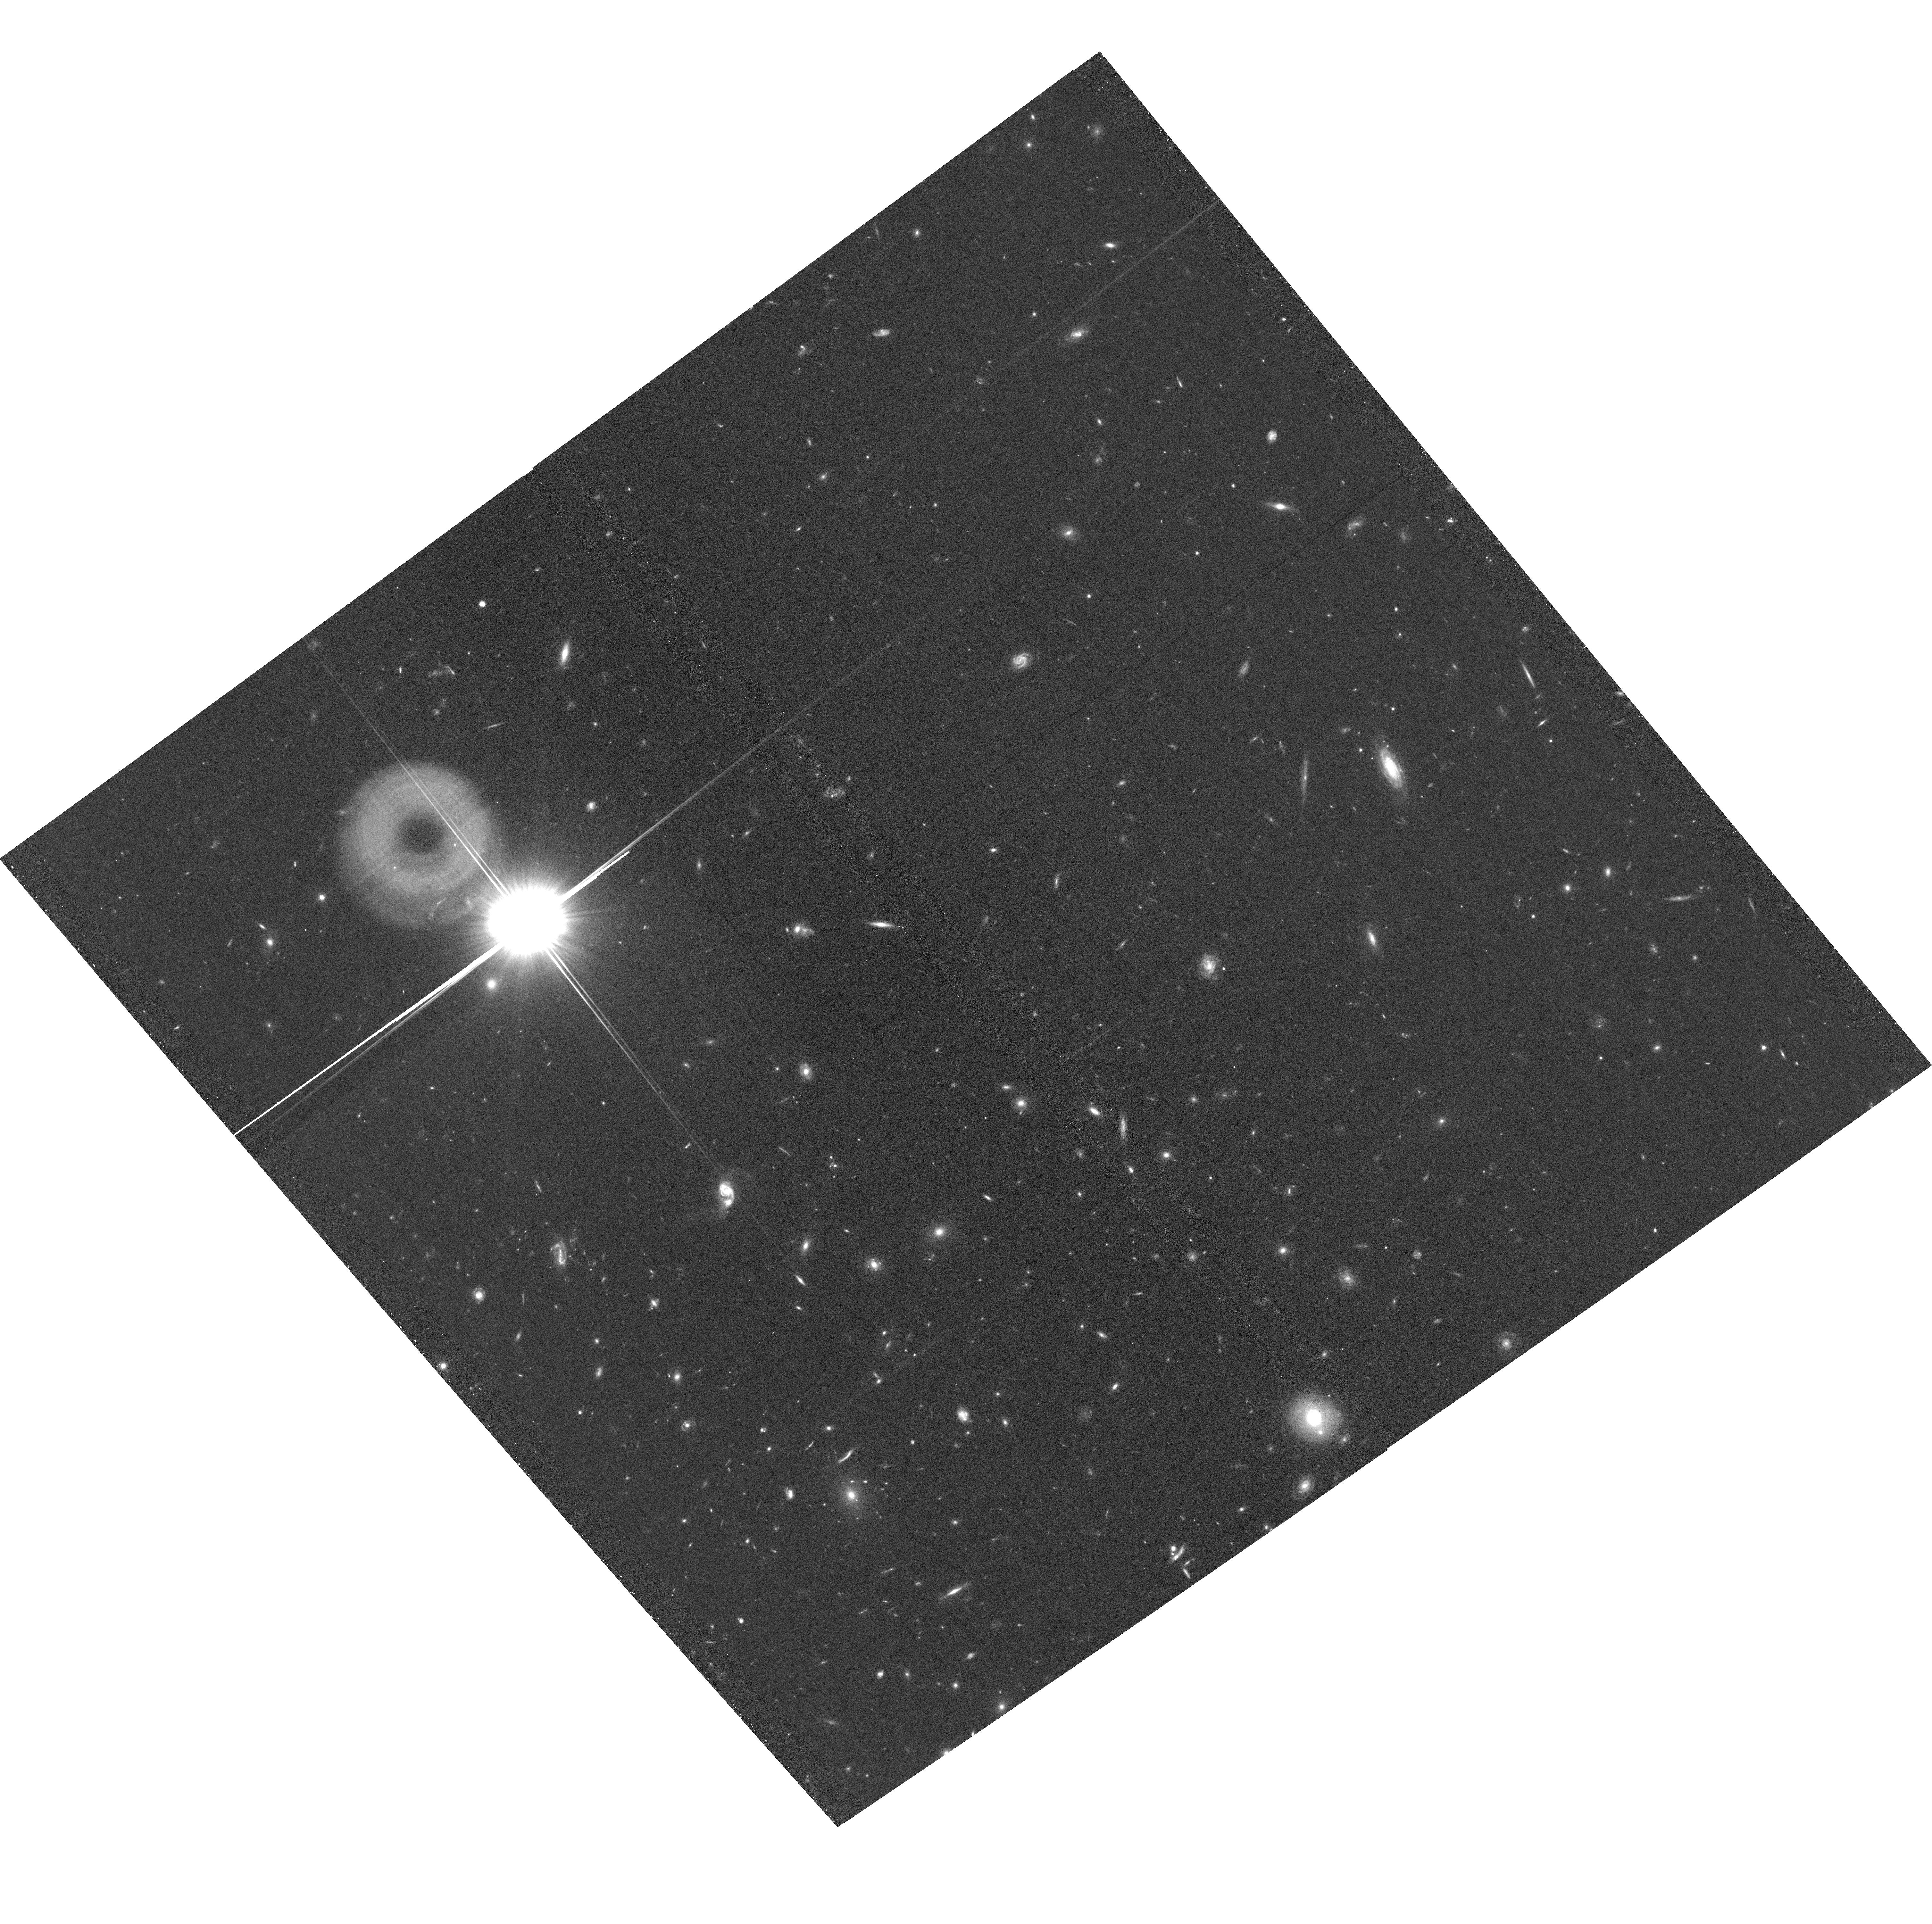
Target: field at RA 177.401°, Dec 22.448°. Instrument: ACS/WFC. Filter: F606W. Exposure: 33 min. Observation ID: hst_15308_02_acs_wfc_f606w_jdgs02

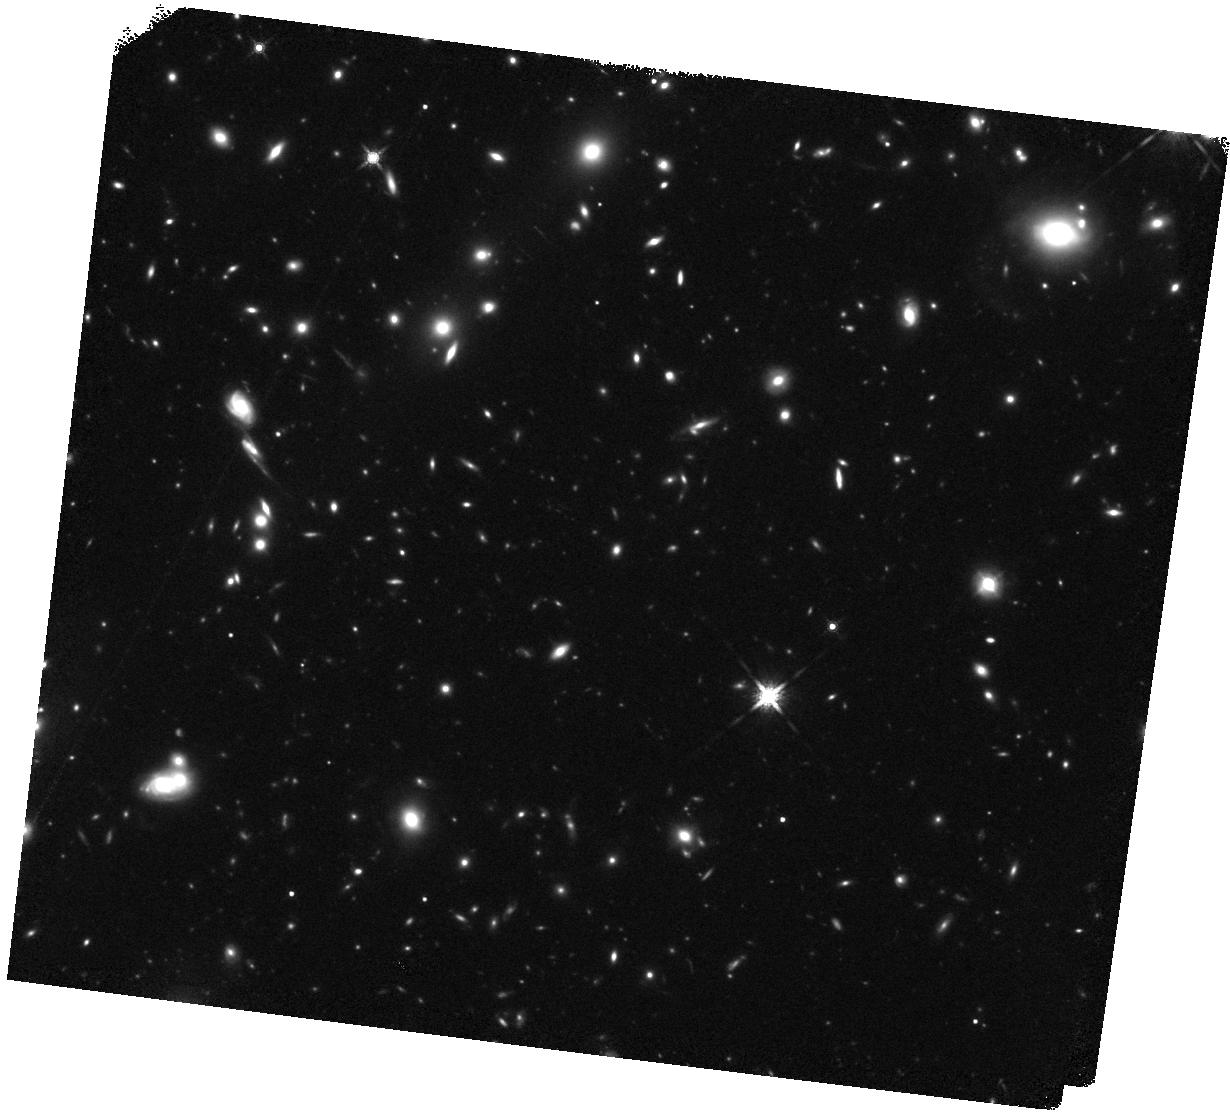
Target: MACSJ1149.5+2223-BRIDGE1. Instrument: WFC3/IR. Filter: F160W. Exposure: 40 min. Observation ID: hst_15308_01_wfc3_ir_f160w_idgs01

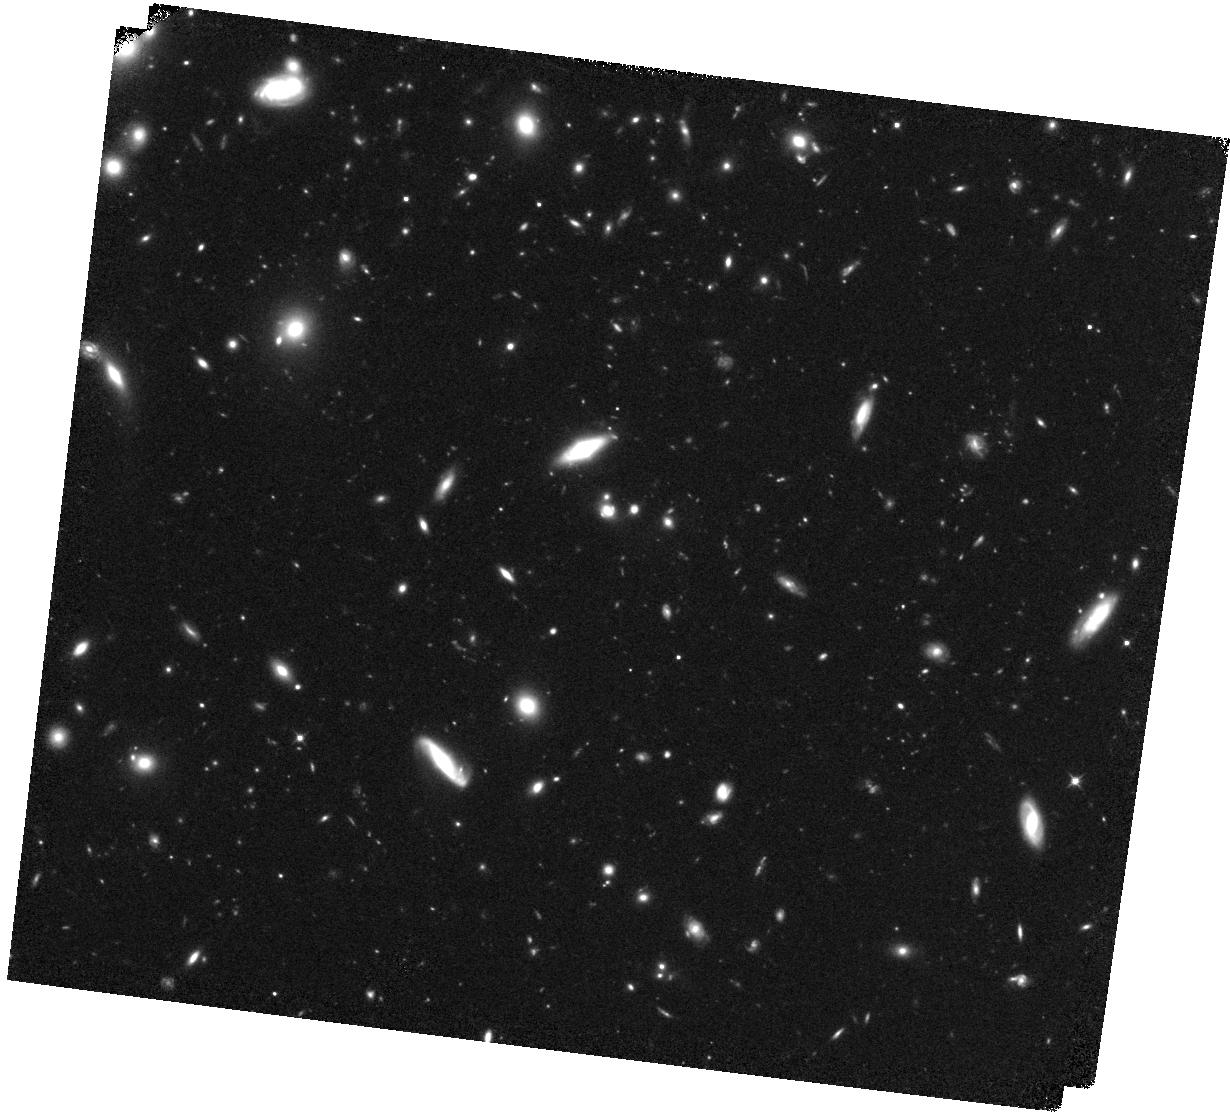
Target: MACSJ1149.5+2223-BRIDGE2. Instrument: WFC3/IR. Filter: F105W. Exposure: 40 min. Observation ID: hst_15308_02_wfc3_ir_f105w_idgs02

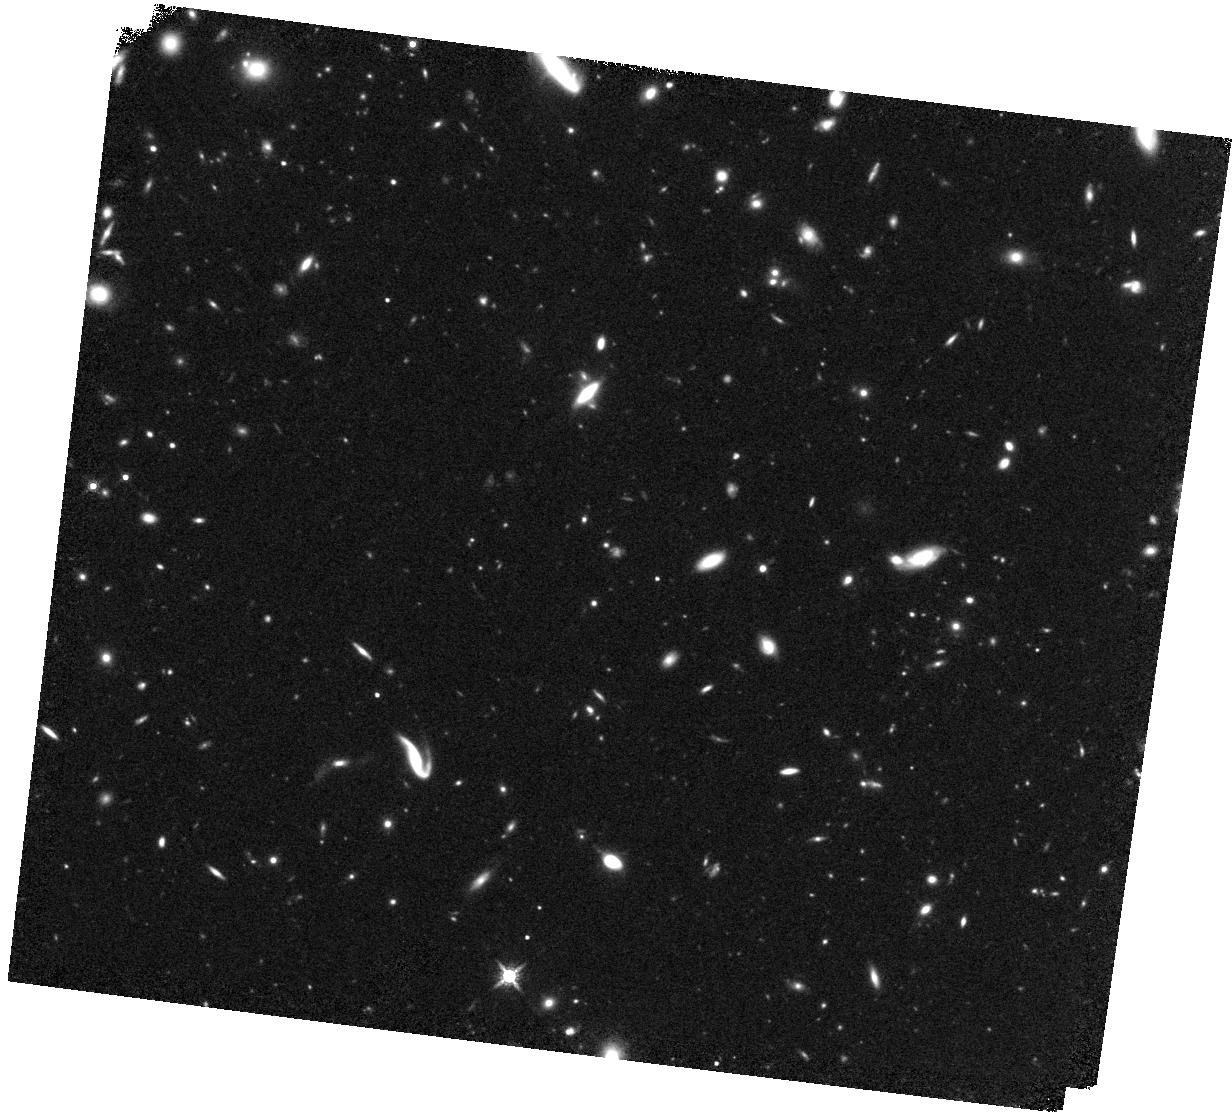
Target: MACSJ1149.5+2223-BRIDGE3. Instrument: WFC3/IR. Filter: F160W. Exposure: 40 min. Observation ID: hst_15308_03_wfc3_ir_f160w_idgs03

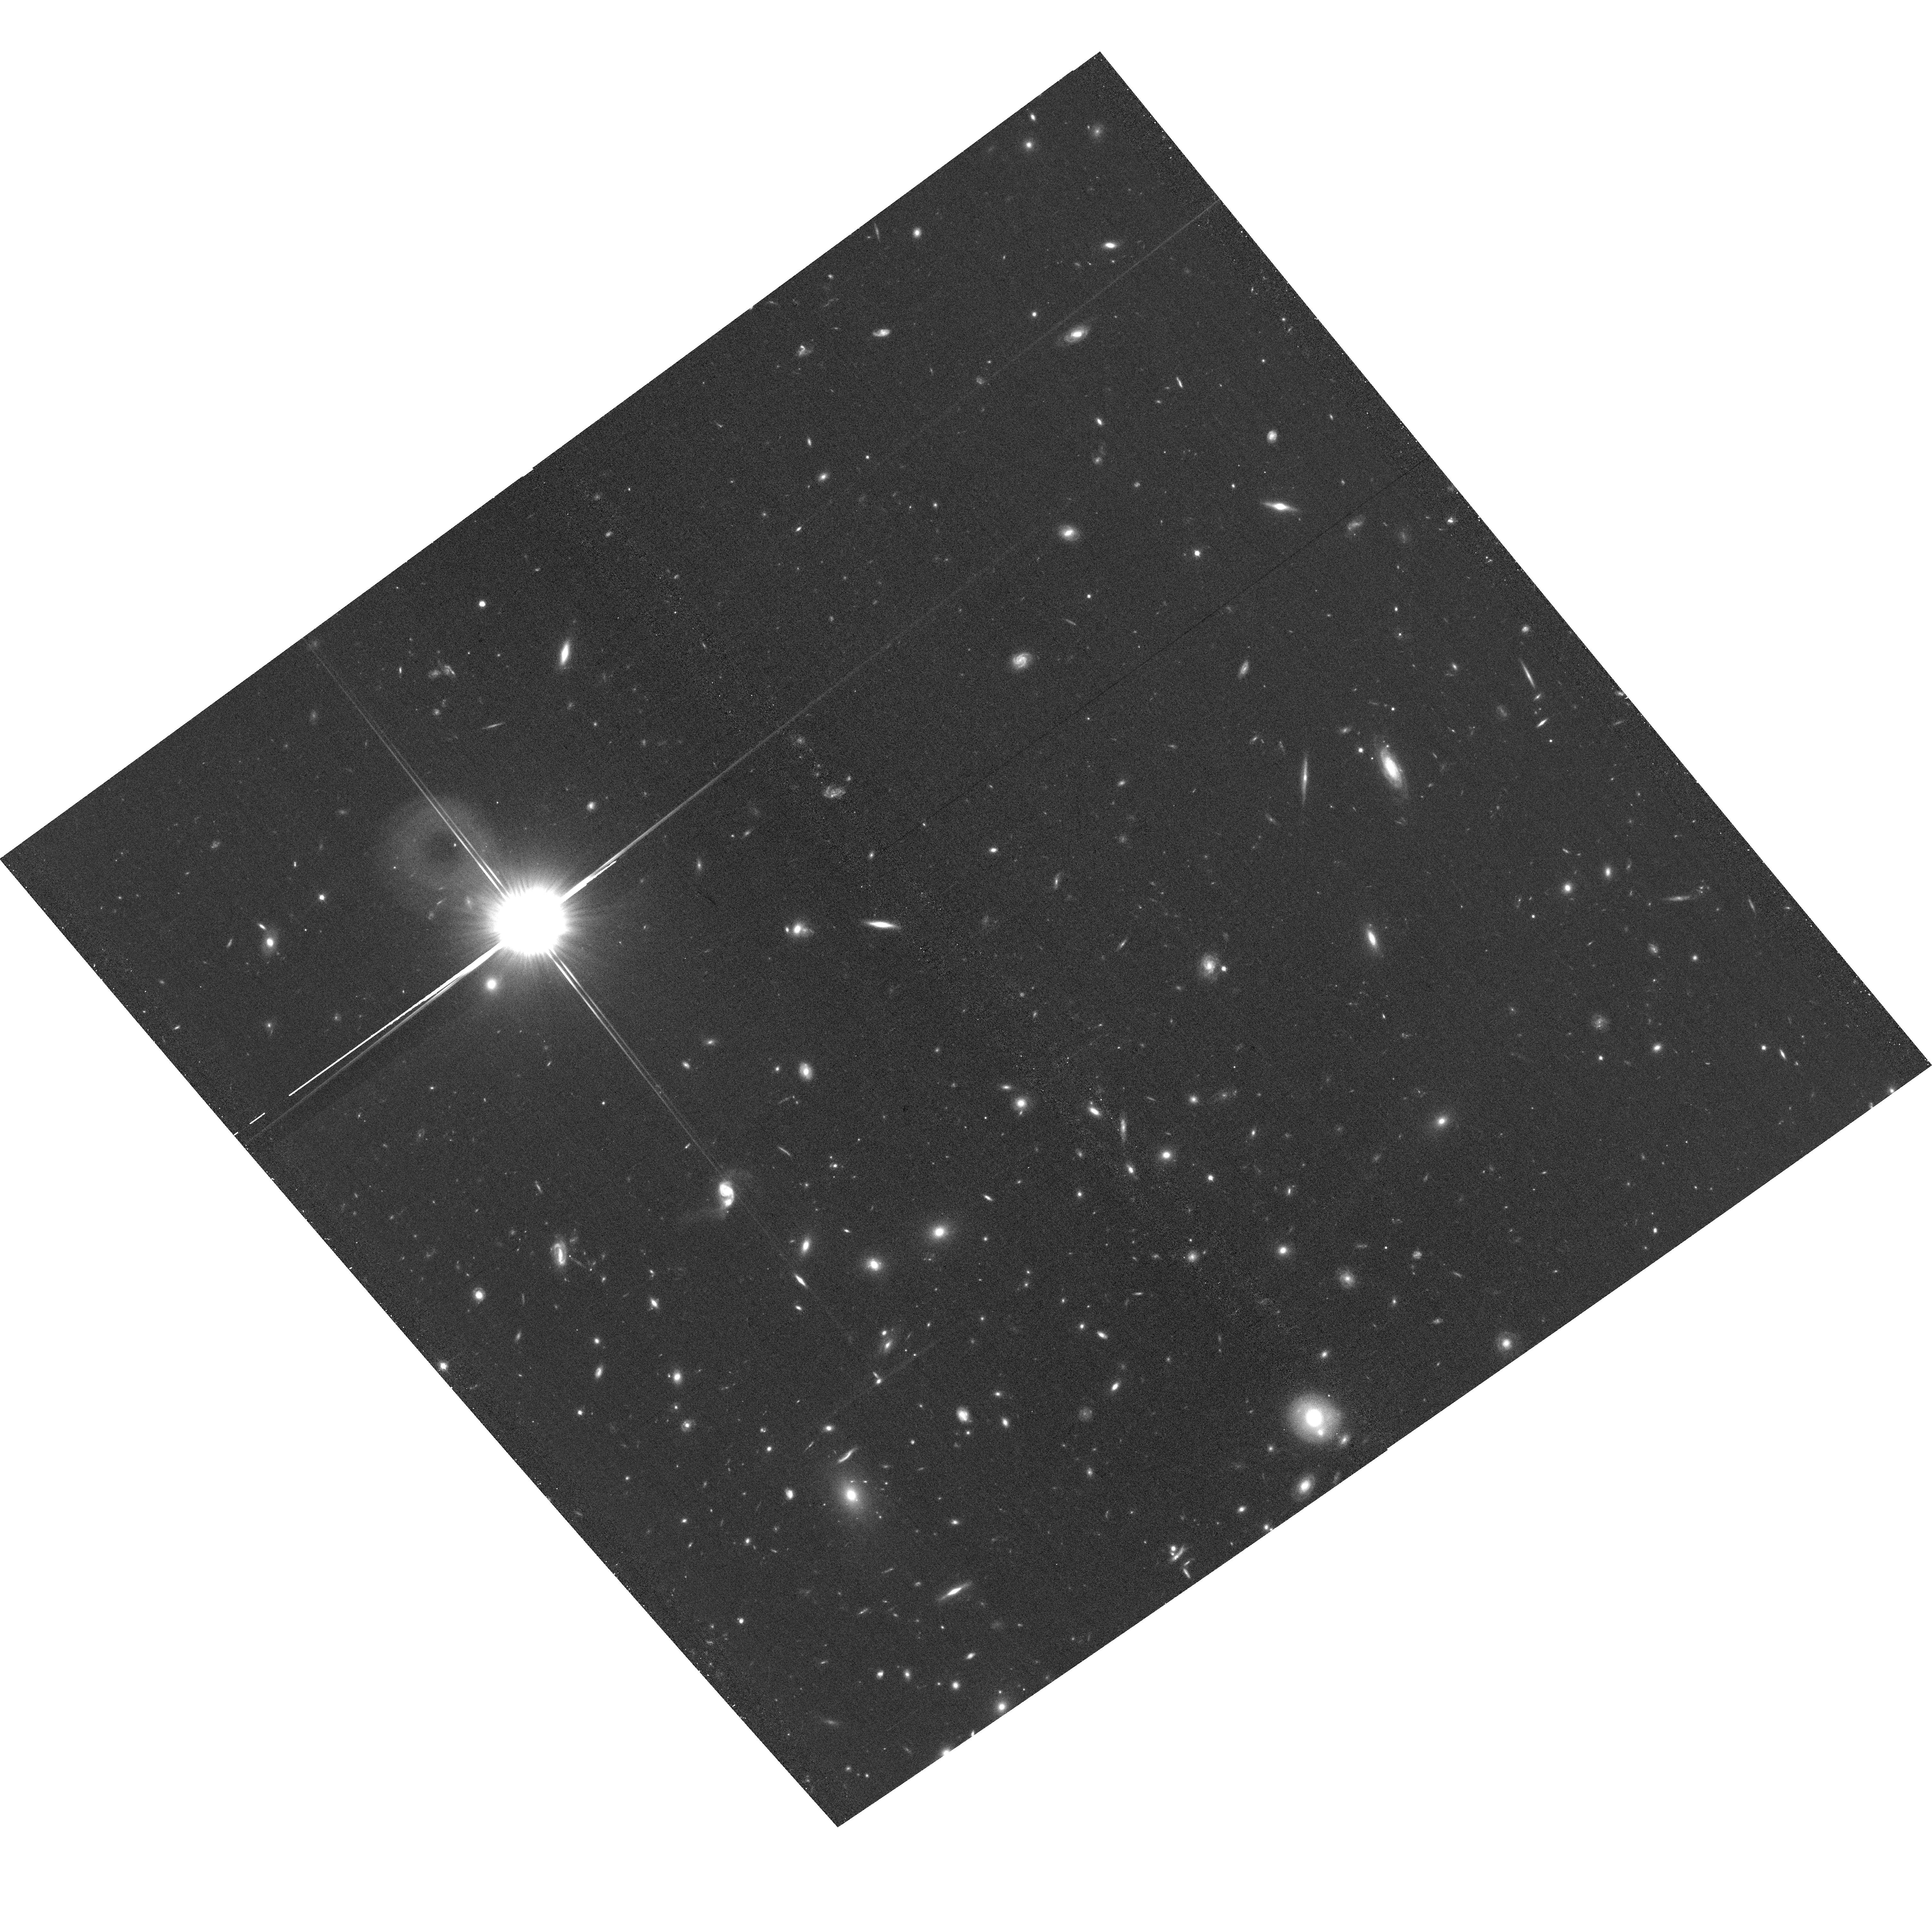
Target: field at RA 177.400°, Dec 22.448°. Instrument: ACS/WFC. Filter: F814W. Exposure: 32 min. Observation ID: hst_15308_02_acs_wfc_f814w_jdgs02

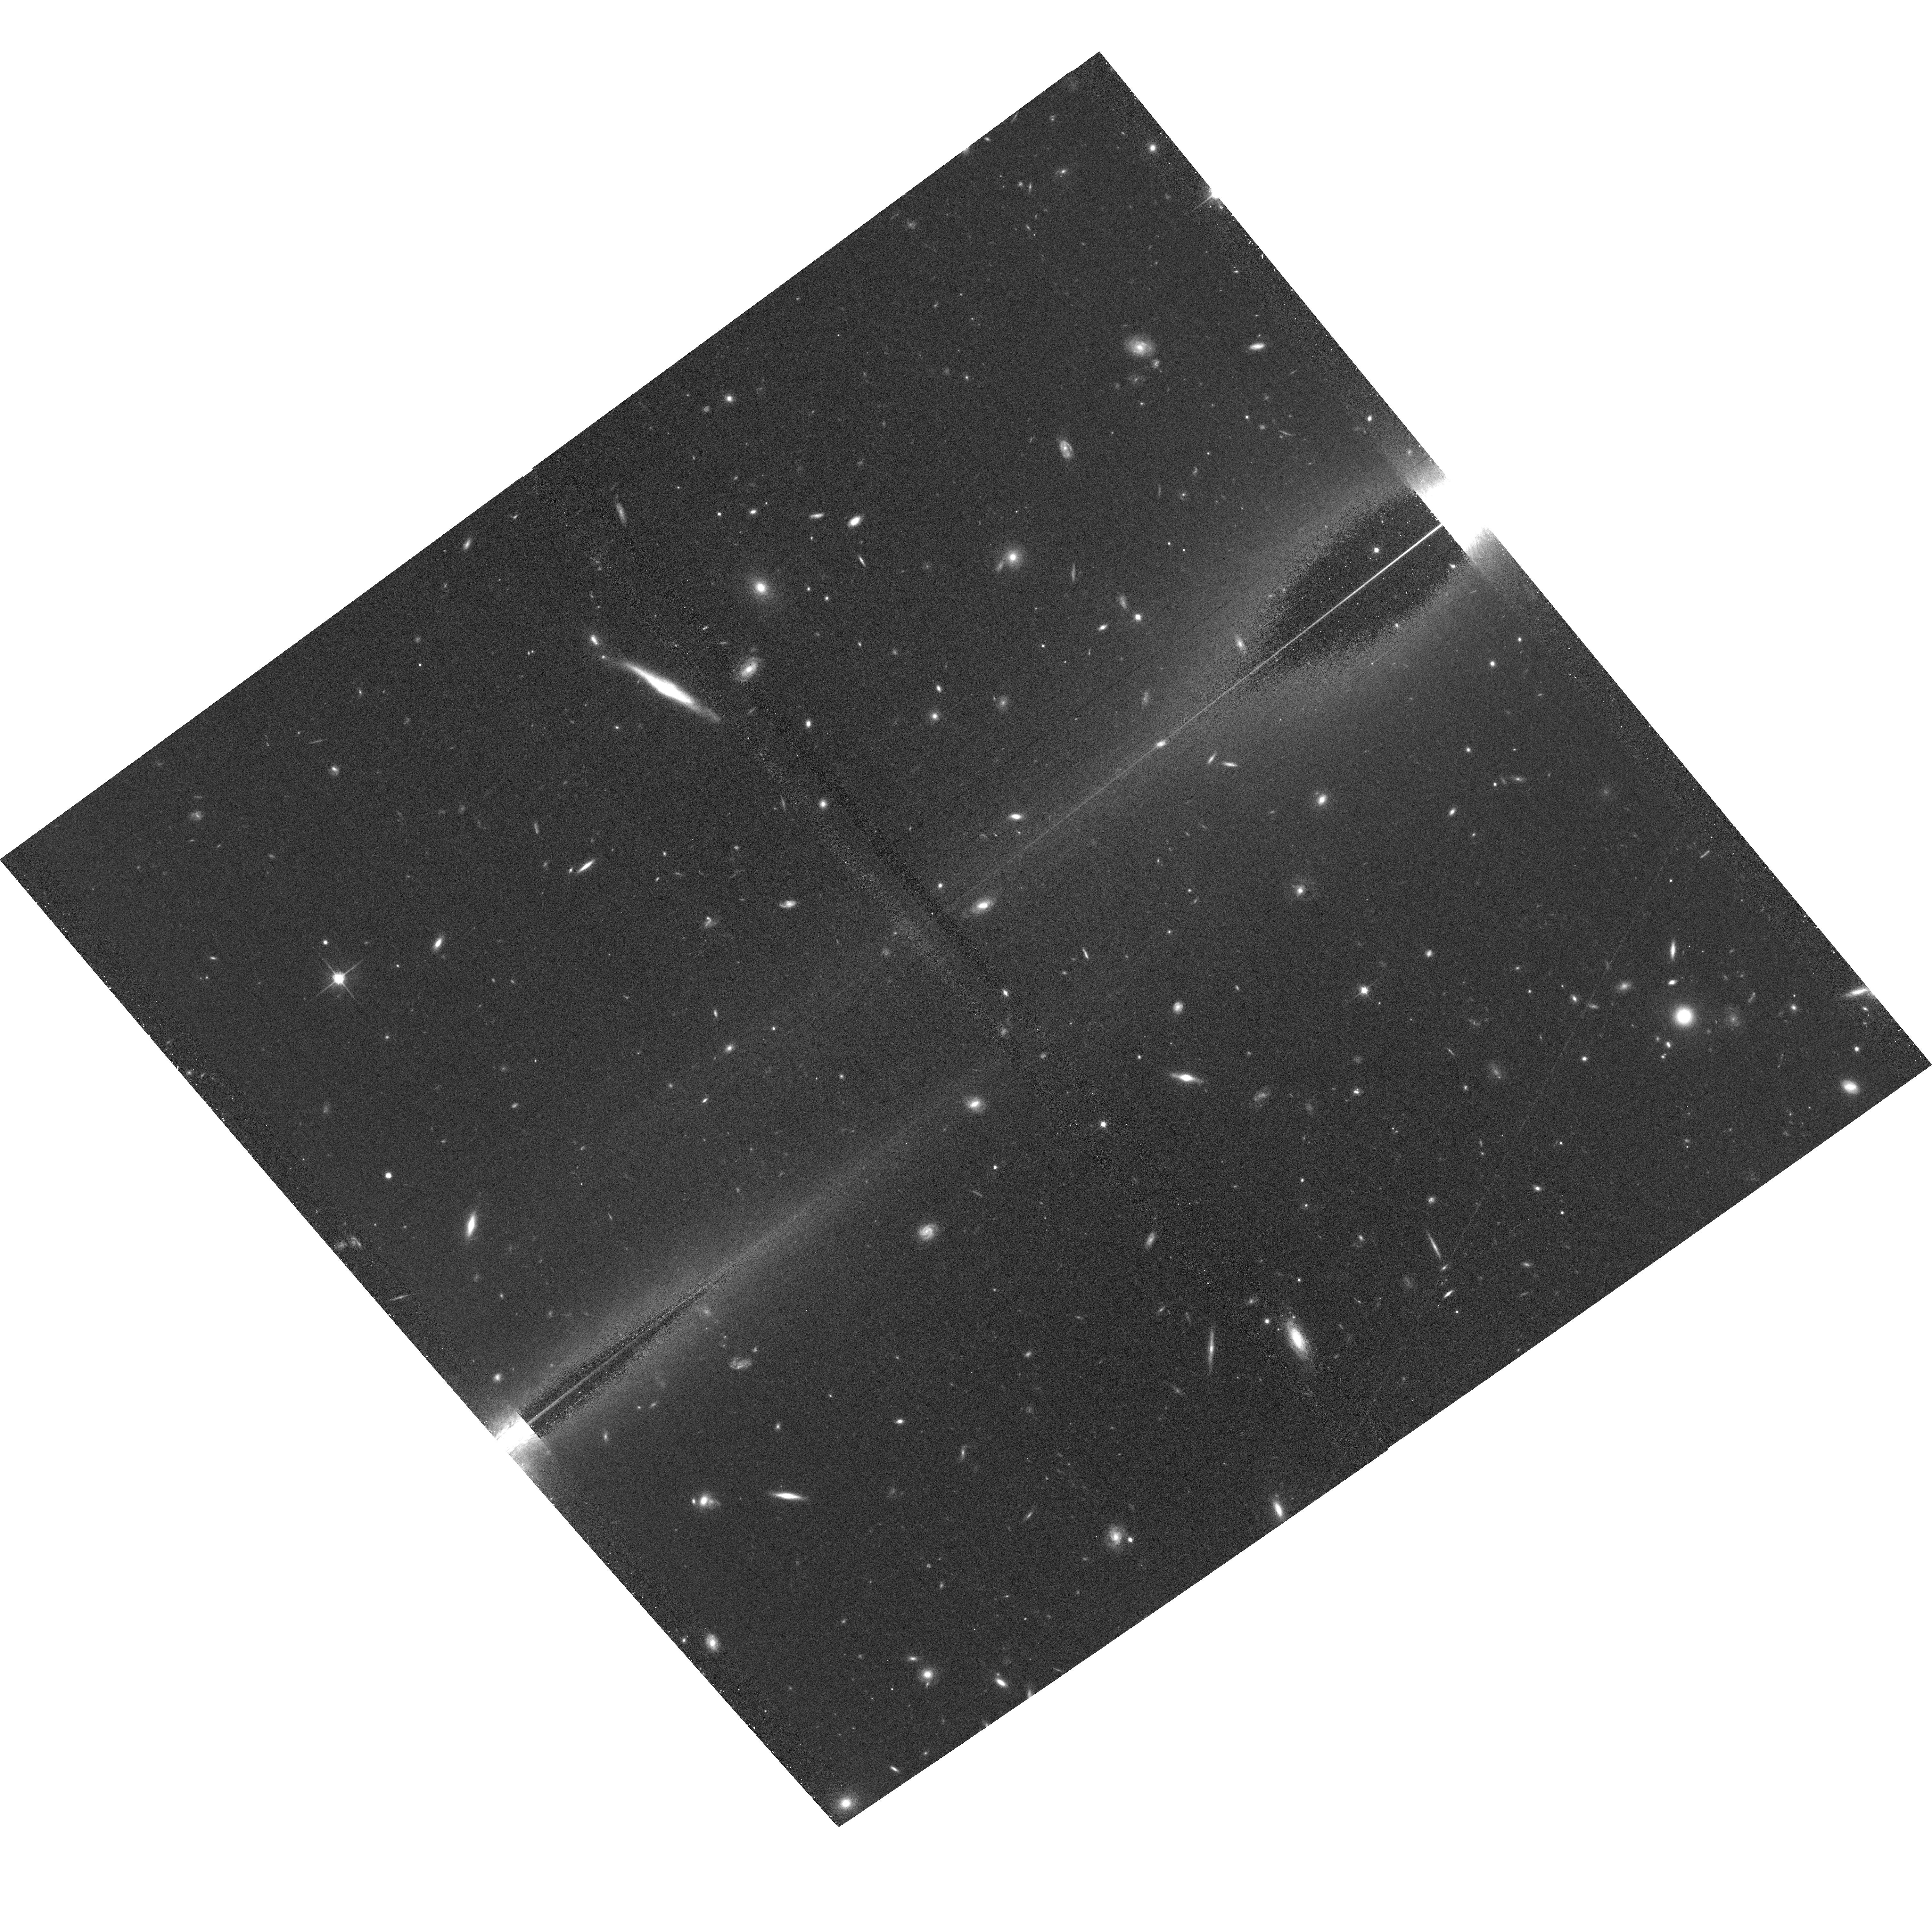
Target: field at RA 177.396°, Dec 22.473°. Instrument: ACS/WFC. Filter: F814W. Exposure: 32 min. Observation ID: hst_15308_01_acs_wfc_f814w_jdgs01

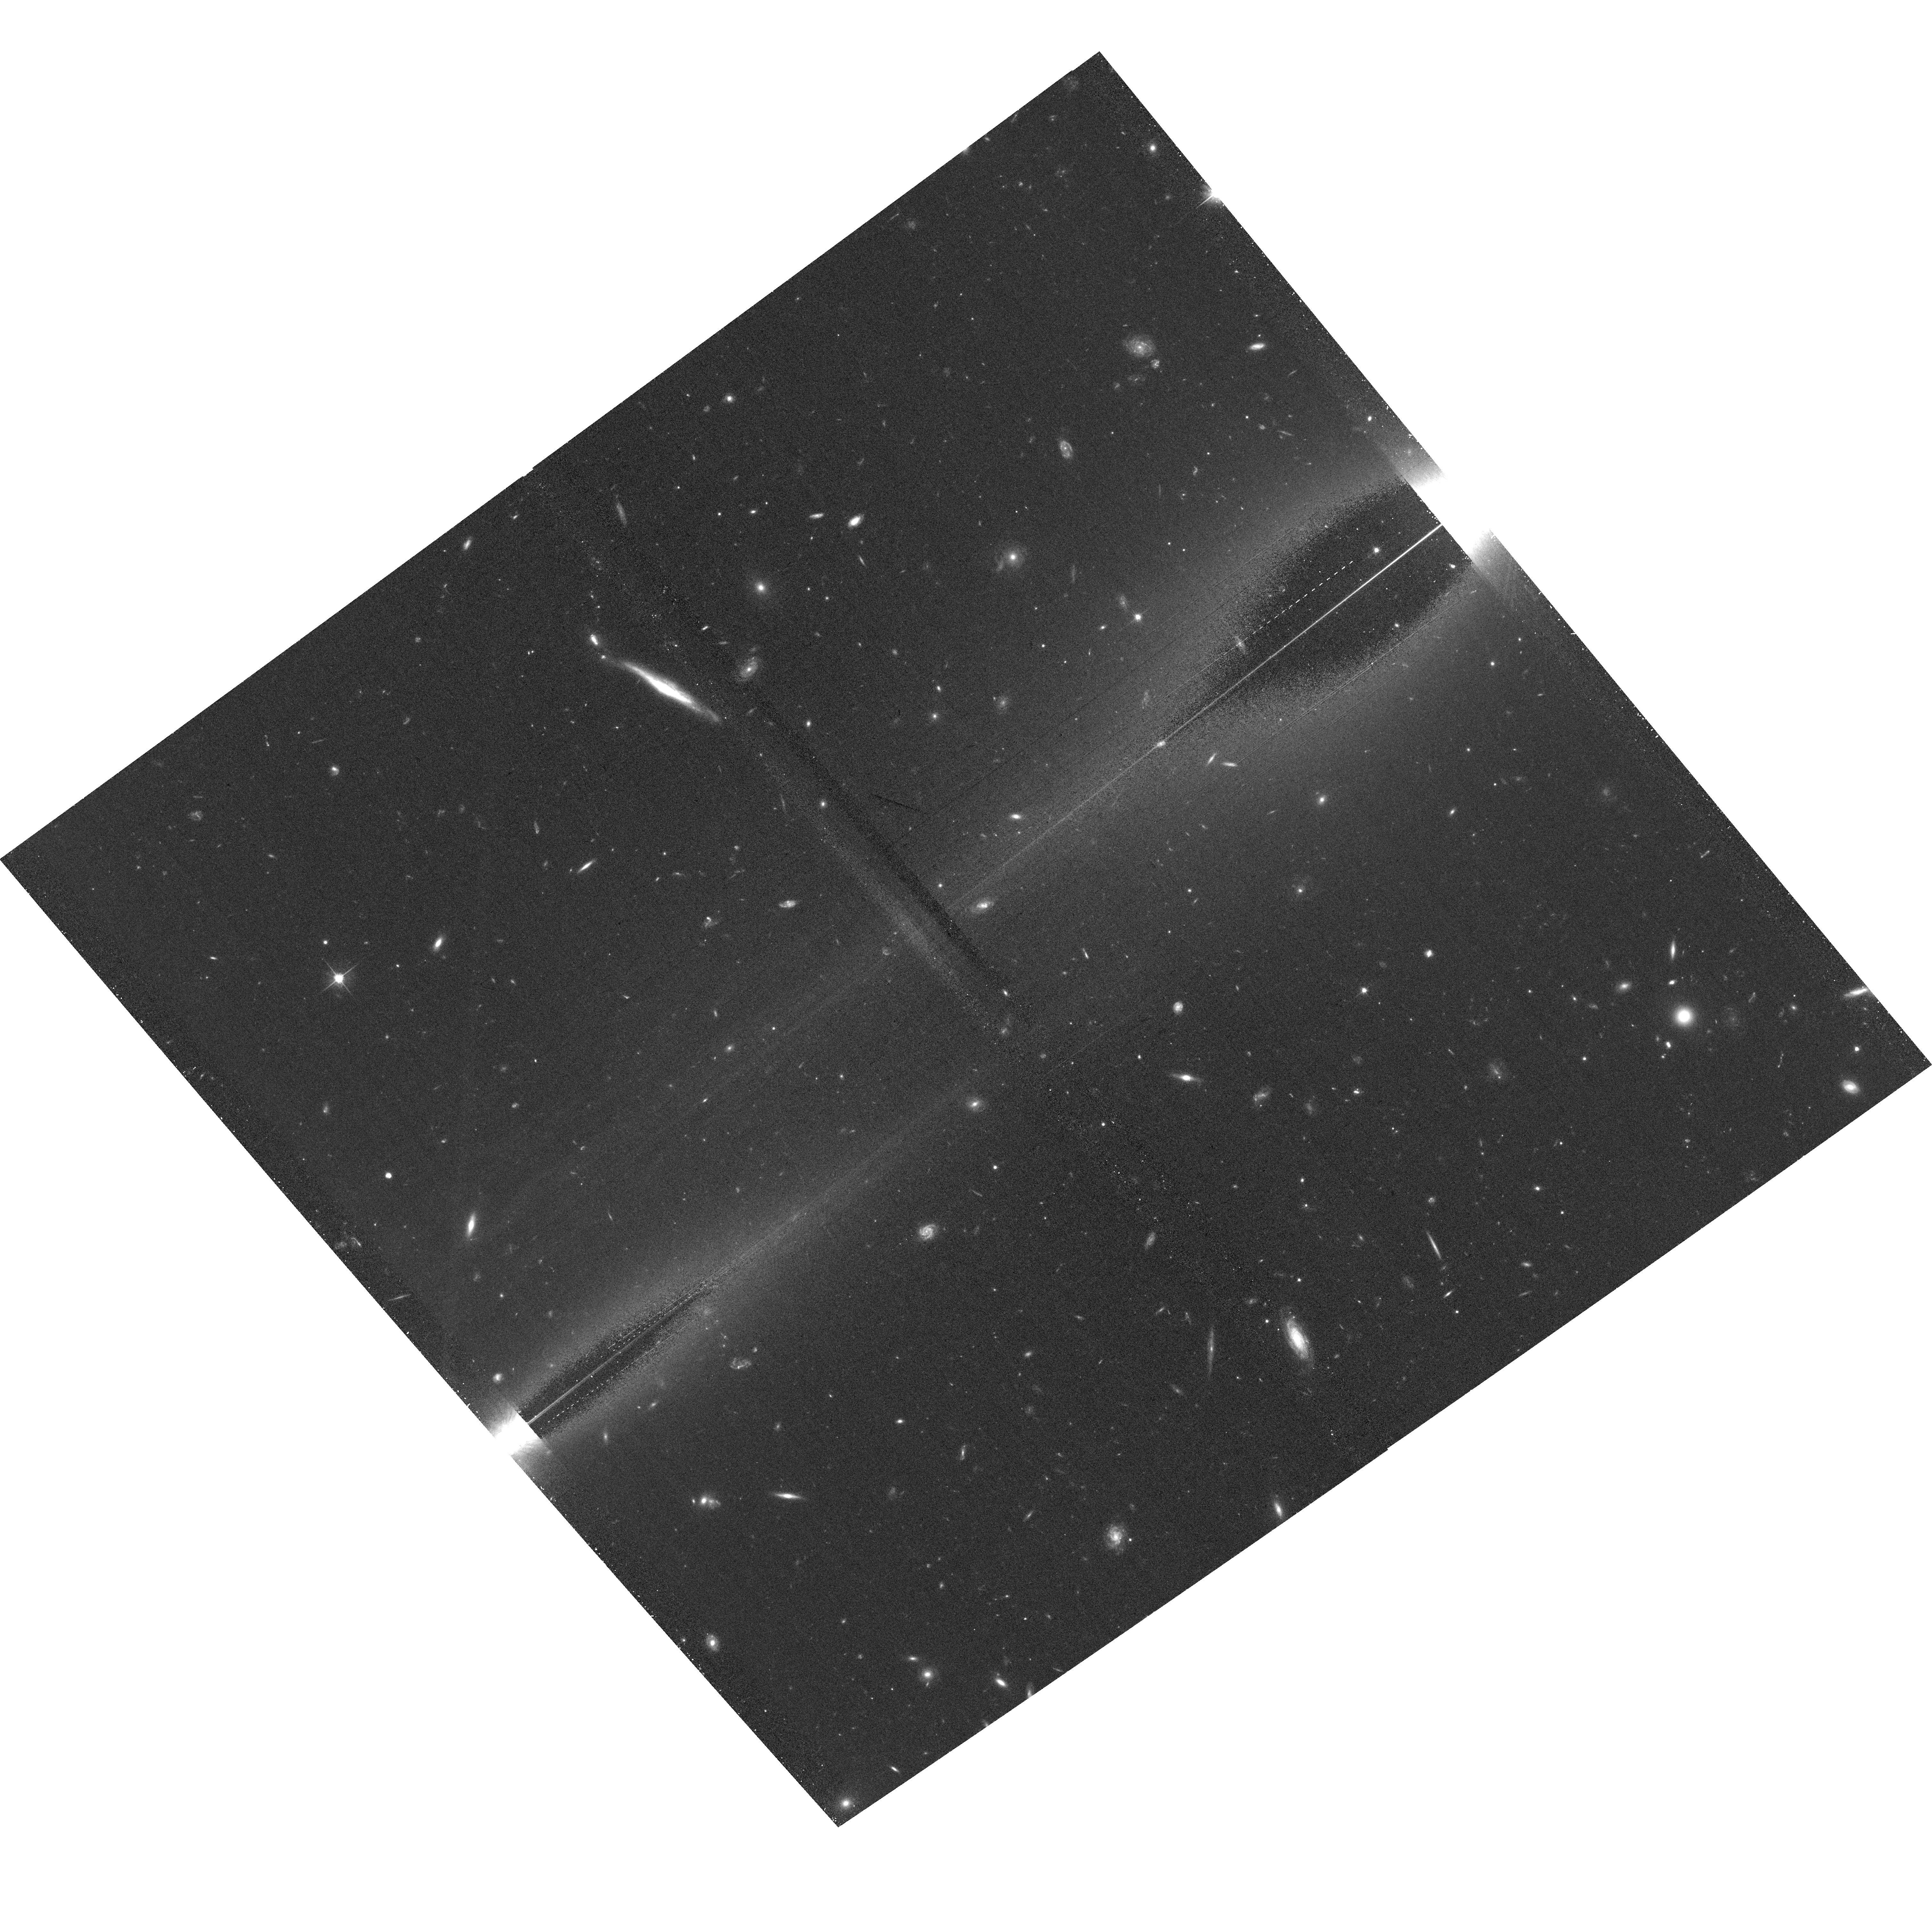
Target: field at RA 177.396°, Dec 22.473°. Instrument: ACS/WFC. Filter: F606W. Exposure: 33 min. Observation ID: hst_15308_01_acs_wfc_f606w_jdgs01

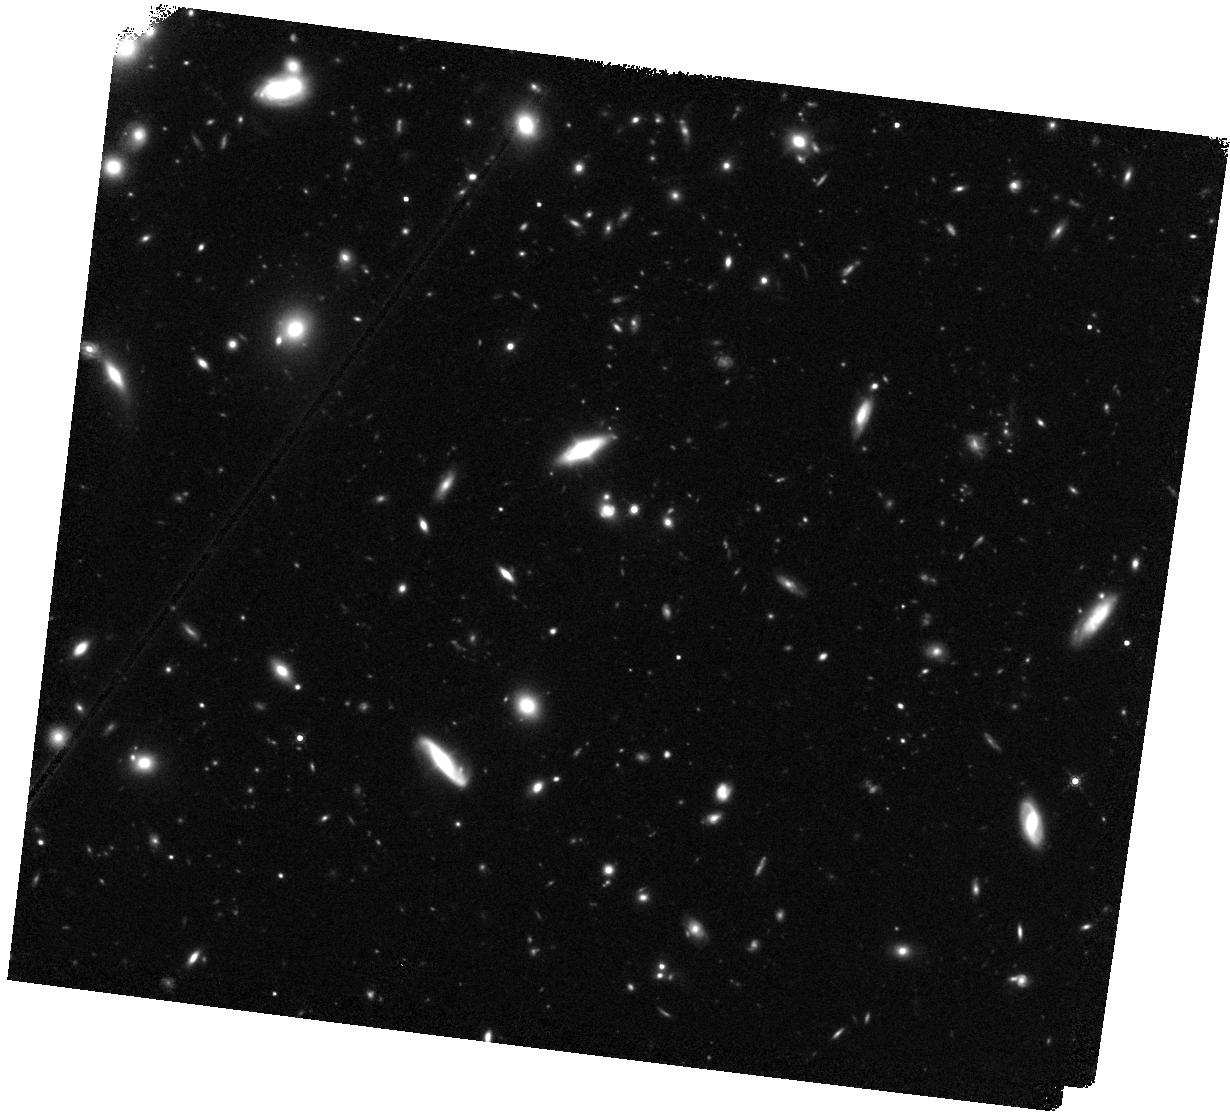
Target: MACSJ1149.5+2223-BRIDGE2. Instrument: WFC3/IR. Filter: F160W. Exposure: 40 min. Observation ID: hst_15308_02_wfc3_ir_f160w_idgs02

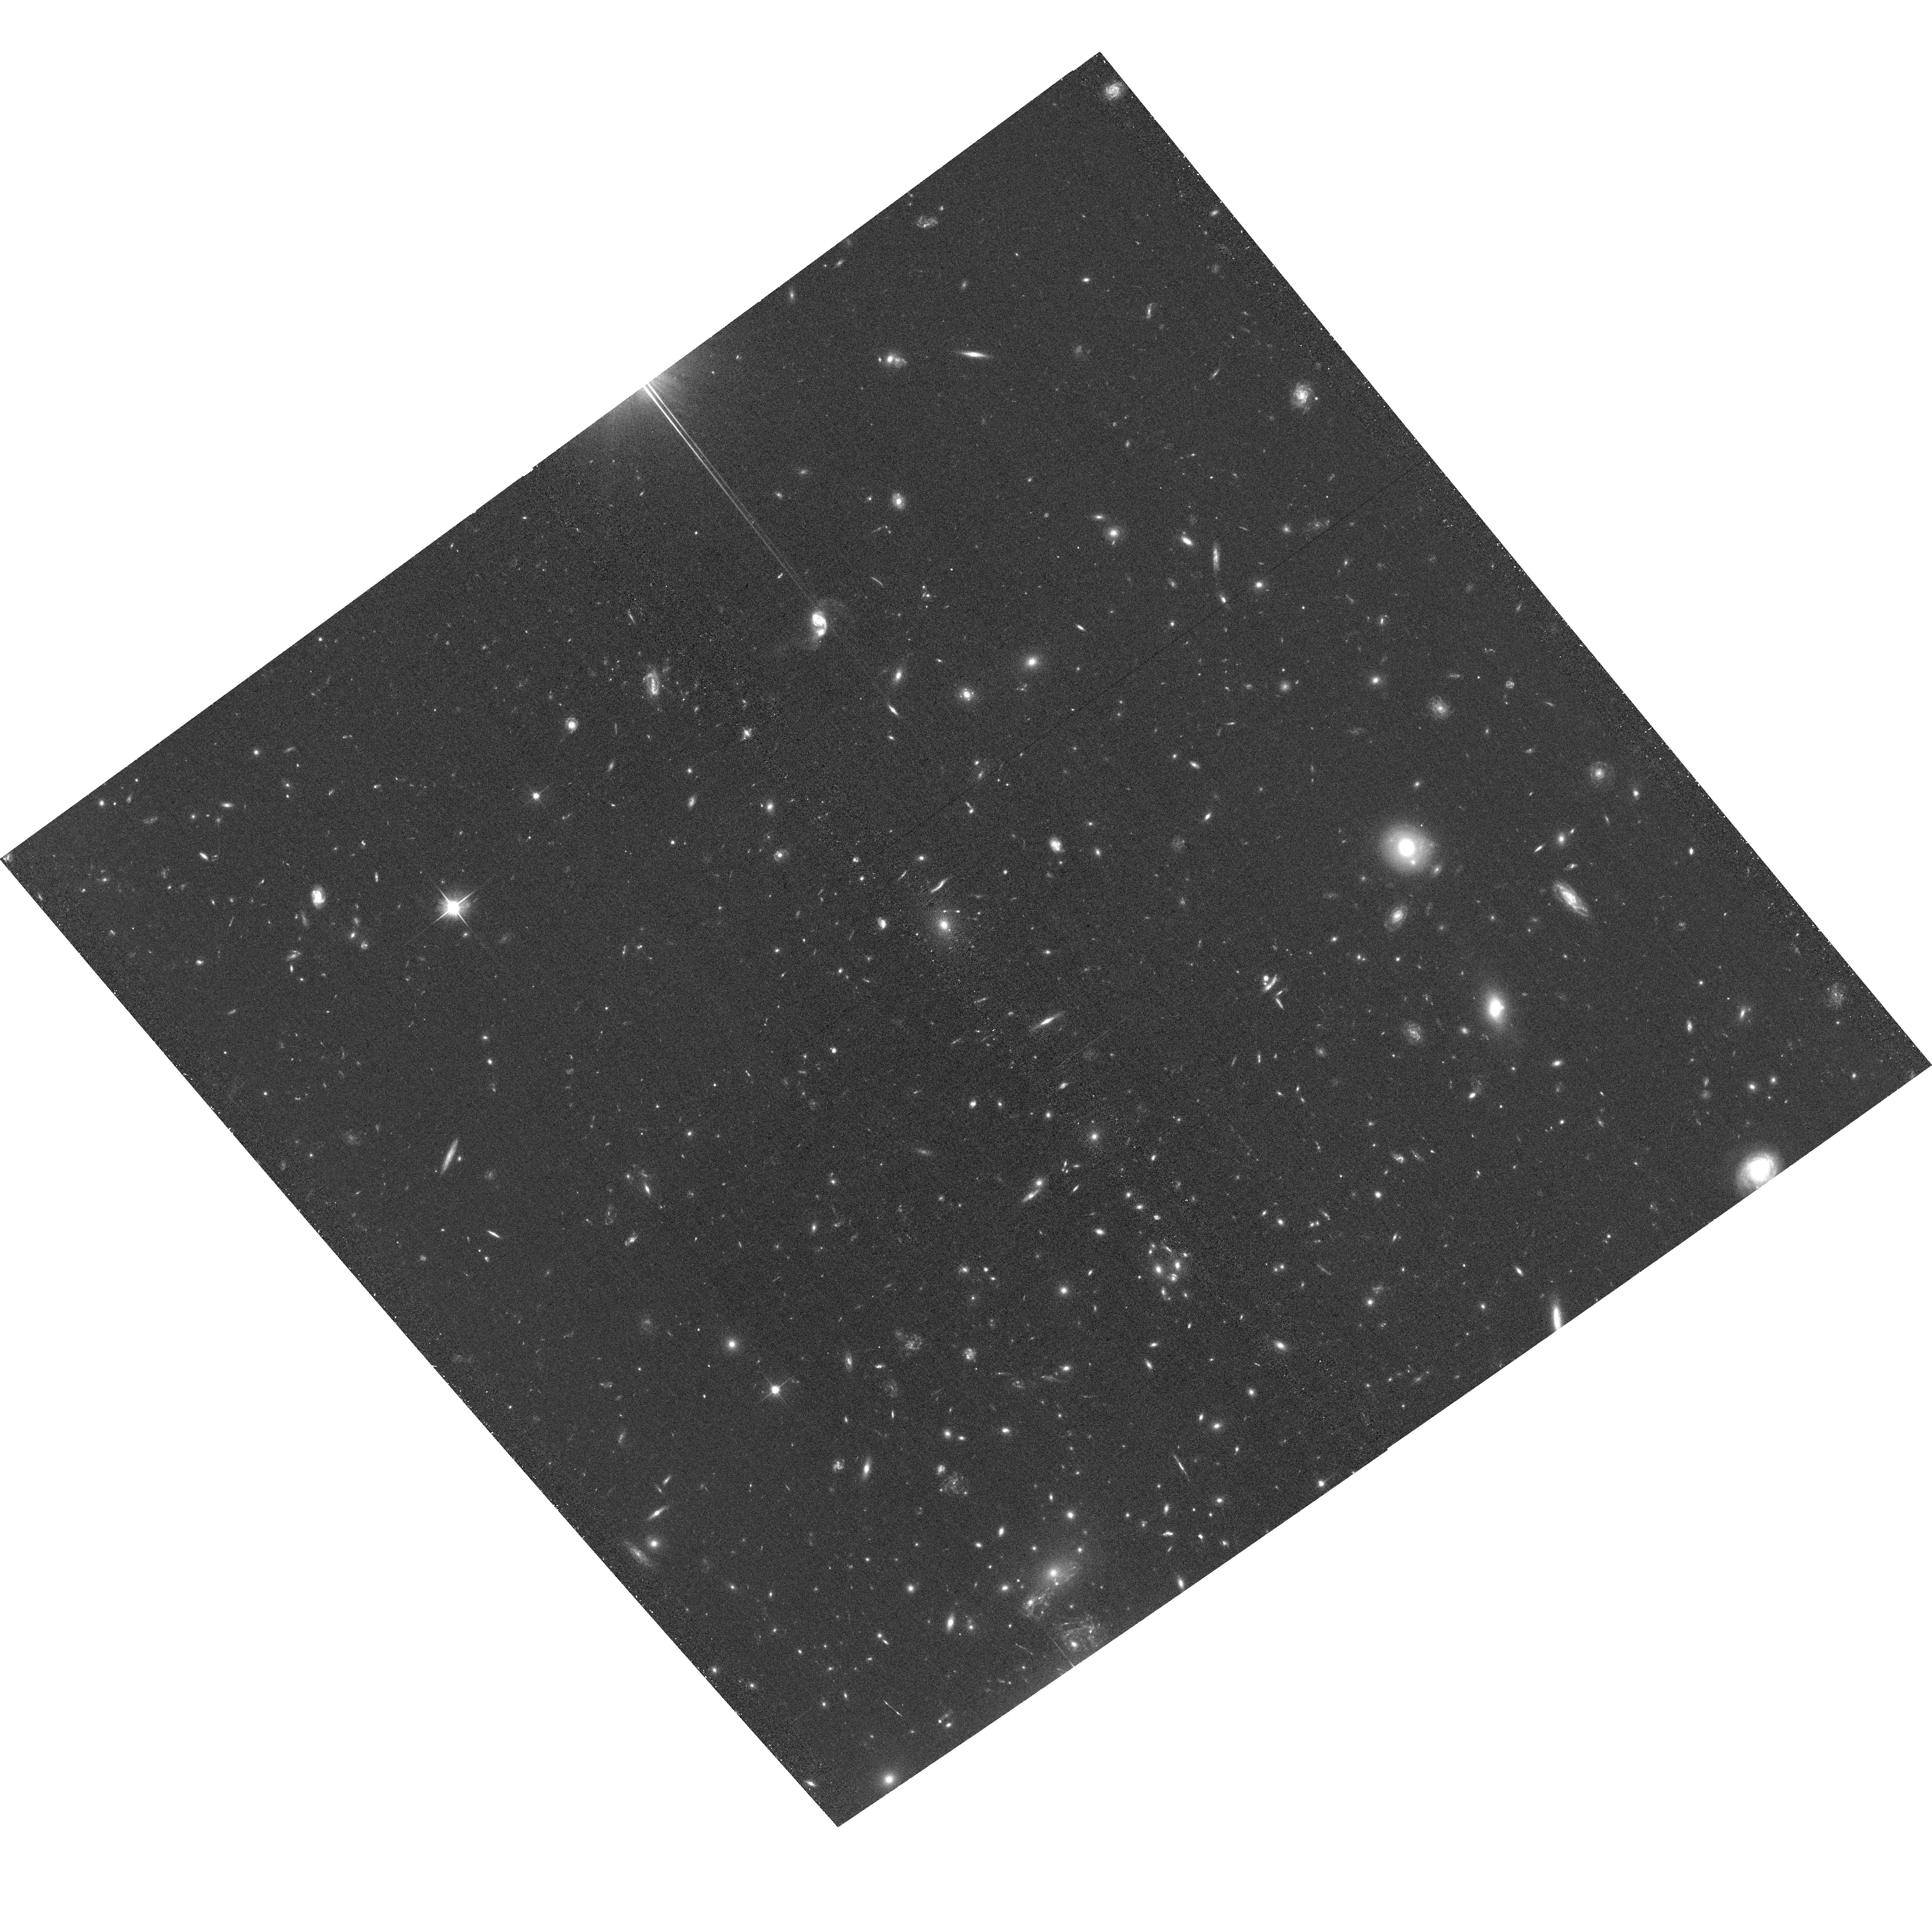
Target: field at RA 177.405°, Dec 22.423°. Instrument: ACS/WFC. Filter: F606W. Exposure: 33 min. Observation ID: hst_15308_03_acs_wfc_f606w_jdgs03

The HST Frontier Field MACS 1159.5+2223: Flanking Observations for Intracluster Light (PI: Gonzalez, Anthony Hernan)

We propose a 6 orbit WFC3/IR imaging program targeting the environs of the HST Frontier Field cluster MACS 1149.5+2223 to obtain a comprehensive view of the intracluster stellar population in a massive galaxy cluster. WFC3/IR enables a vast improvement over ground-based studies in mapping emission from diffuse stellar populations. Our proposed observations are designed to build upon the existing investment in the Frontier Fields to conduct a new, more complete census of the intracluster light (ICL) extending out to ~750 kpc. The requested observations are constructed to span the gap between the primary and parallel HFF pointings, detecting ICL to a surface brightness of 29.5 mag per square arcsec in F160W (equivalent to 31.5 mag per square arcsec in V-band). This depth is sufficient to trace the radial ICL profile out to ~750 kpc from the BCG. These data will also yield a high-fidelity calibration of the background sky level, enabling two-dimensional mapping of the distribution and color of intracluster light down to 27 mag per square arcsec in F160W. From these maps we will quantify spatial variation in the ratio of the stellar baryons to the ICM, establishing whether the observed low scatter in the global ratio masks underlying smaller scale inhomogeneities due to astrophysical processes in the cluster. The requested observations further serve as a pilot program, enabling future similar analyses with the full ensemble of HFF clusters, and developing techniques that will be required for such low surface brightness programs with upcoming facilities including Euclid and WFIRST.